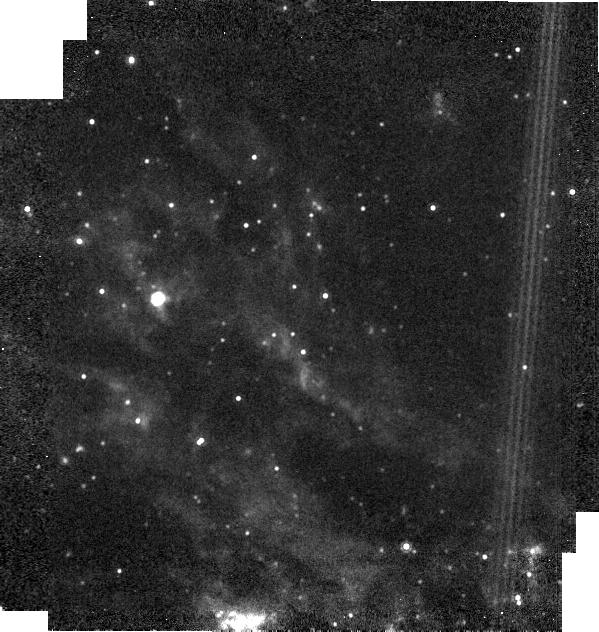
Target: NGC6946-BH1
Instrument: MIRI
Filter: F1000W
Exposure: 1 min
Observation ID: jw02896-o001_t001_miri_f1000w-brightsky

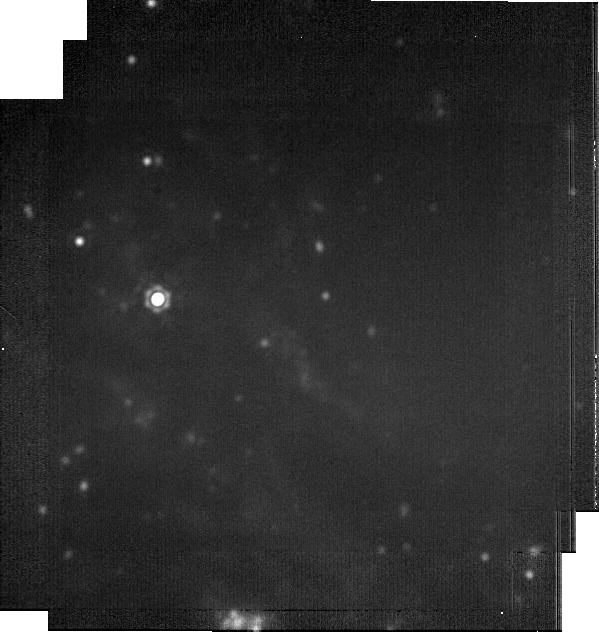
Target: NGC6946-BH1
Instrument: MIRI
Filter: F2100W
Exposure: 9 min
Observation ID: jw02896-o001_t001_miri_f2100w-brightsky

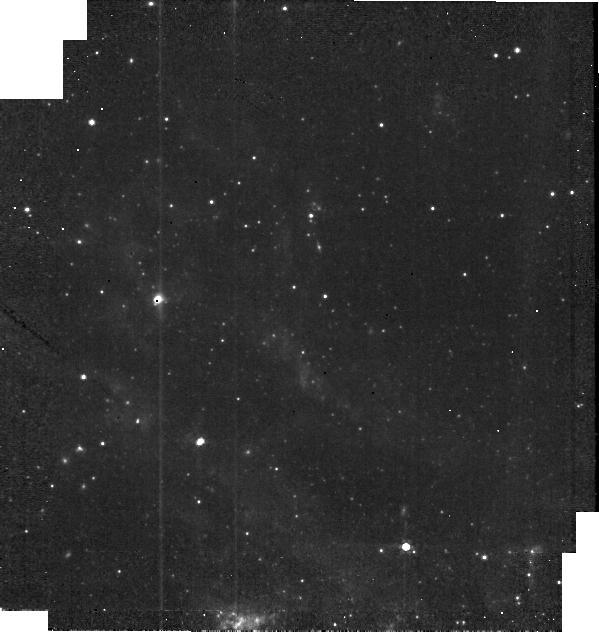
Target: NGC6946-BH1
Instrument: MIRI
Filter: F560W
Exposure: 1 min
Observation ID: jw02896-o001_t001_miri_f560w-brightsky

Confirming the Formation of a Black Hole (PI: Kochanek, Chris S.)

LIGO is revolutionizing the discovery of stellar mass black holes, but it will almost certainly never observe a new black hole being formed from a star. It is possible to find forming black holes by searching for failed supernovae, where a black hole forms without a dramatic explosion. At present, there is one excellent candidate for a failed supernova: NGC 6946-BH1. This ~300,000 Lsun star has vanished in the optical and near-IR at the level of a few 1000 Lsun and in warm SST at the level of ~10,000 Lsun. This means that there can be no surviving star hidden by warm/hot dust (Td>400K). It is, however, possible to hide it with colder dust. JWST MIRI observations at 5.6, 10 and 21 microns can test this possibility in a single short visit.